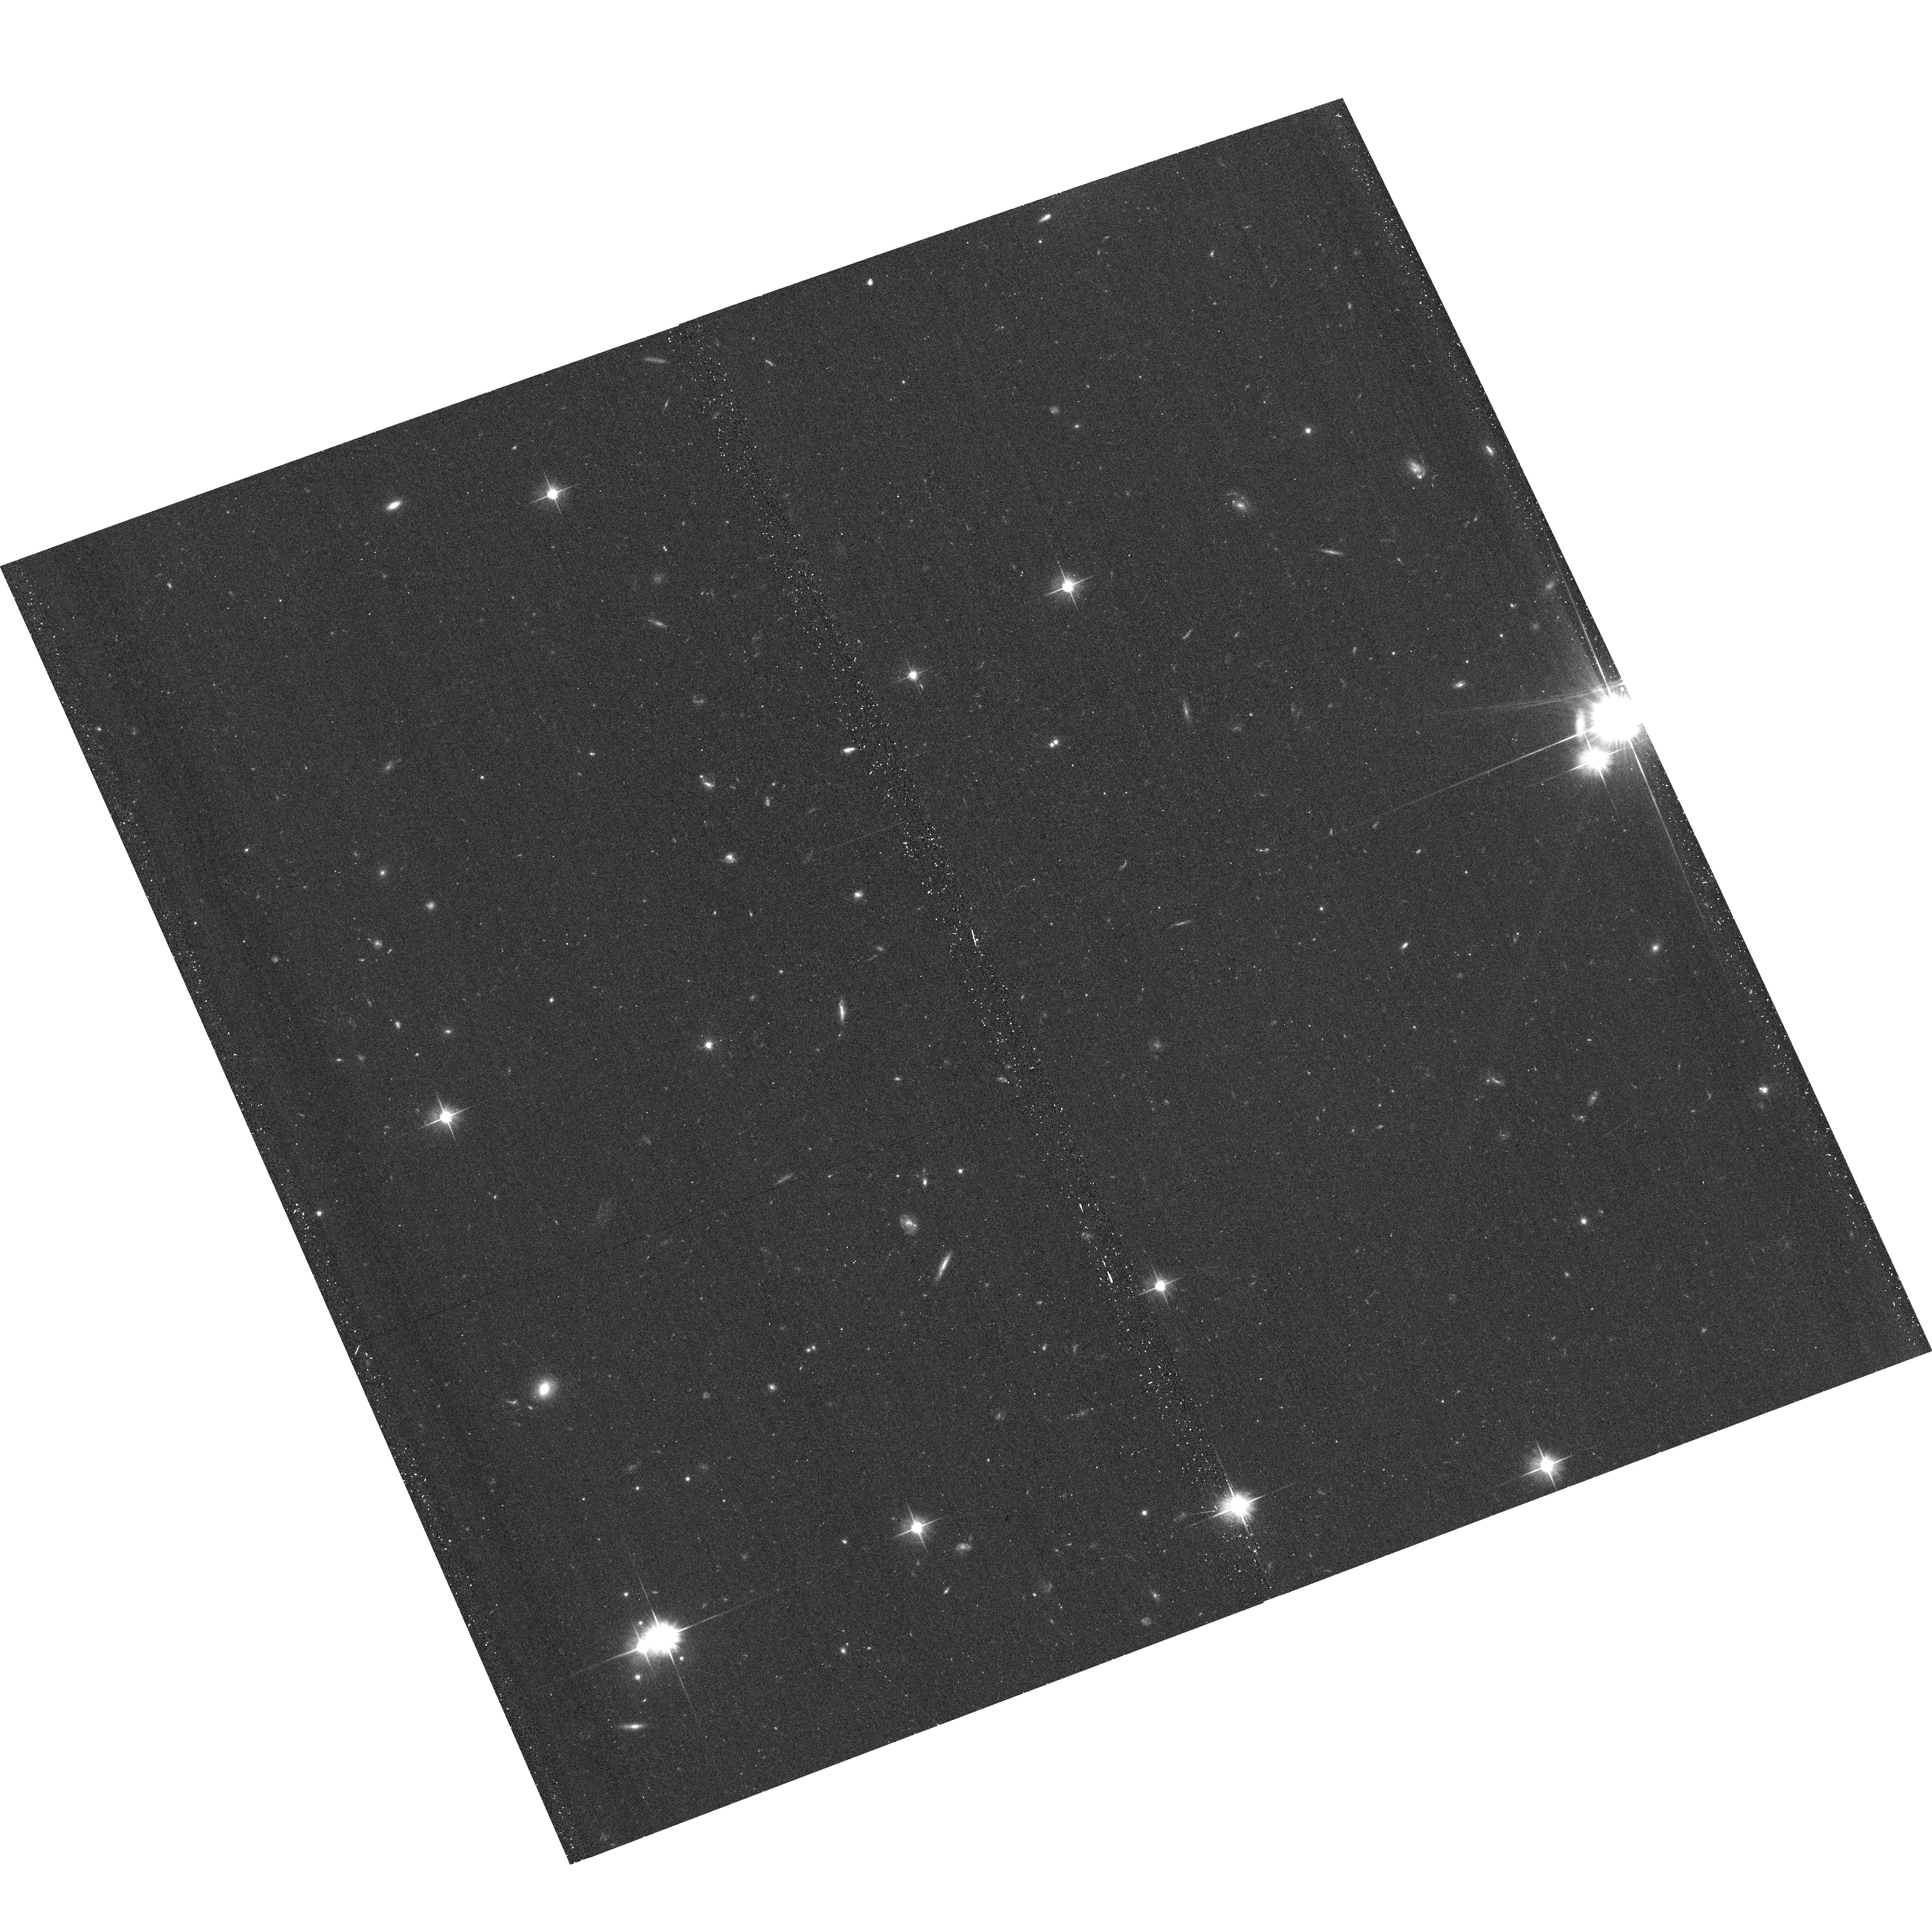
Target: NGC2403-HALO11
Instrument: ACS/WFC
Filter: F606W
Exposure: 14 min
Observation ID: hst_11613_29_acs_wfc_f606w_jb2p29

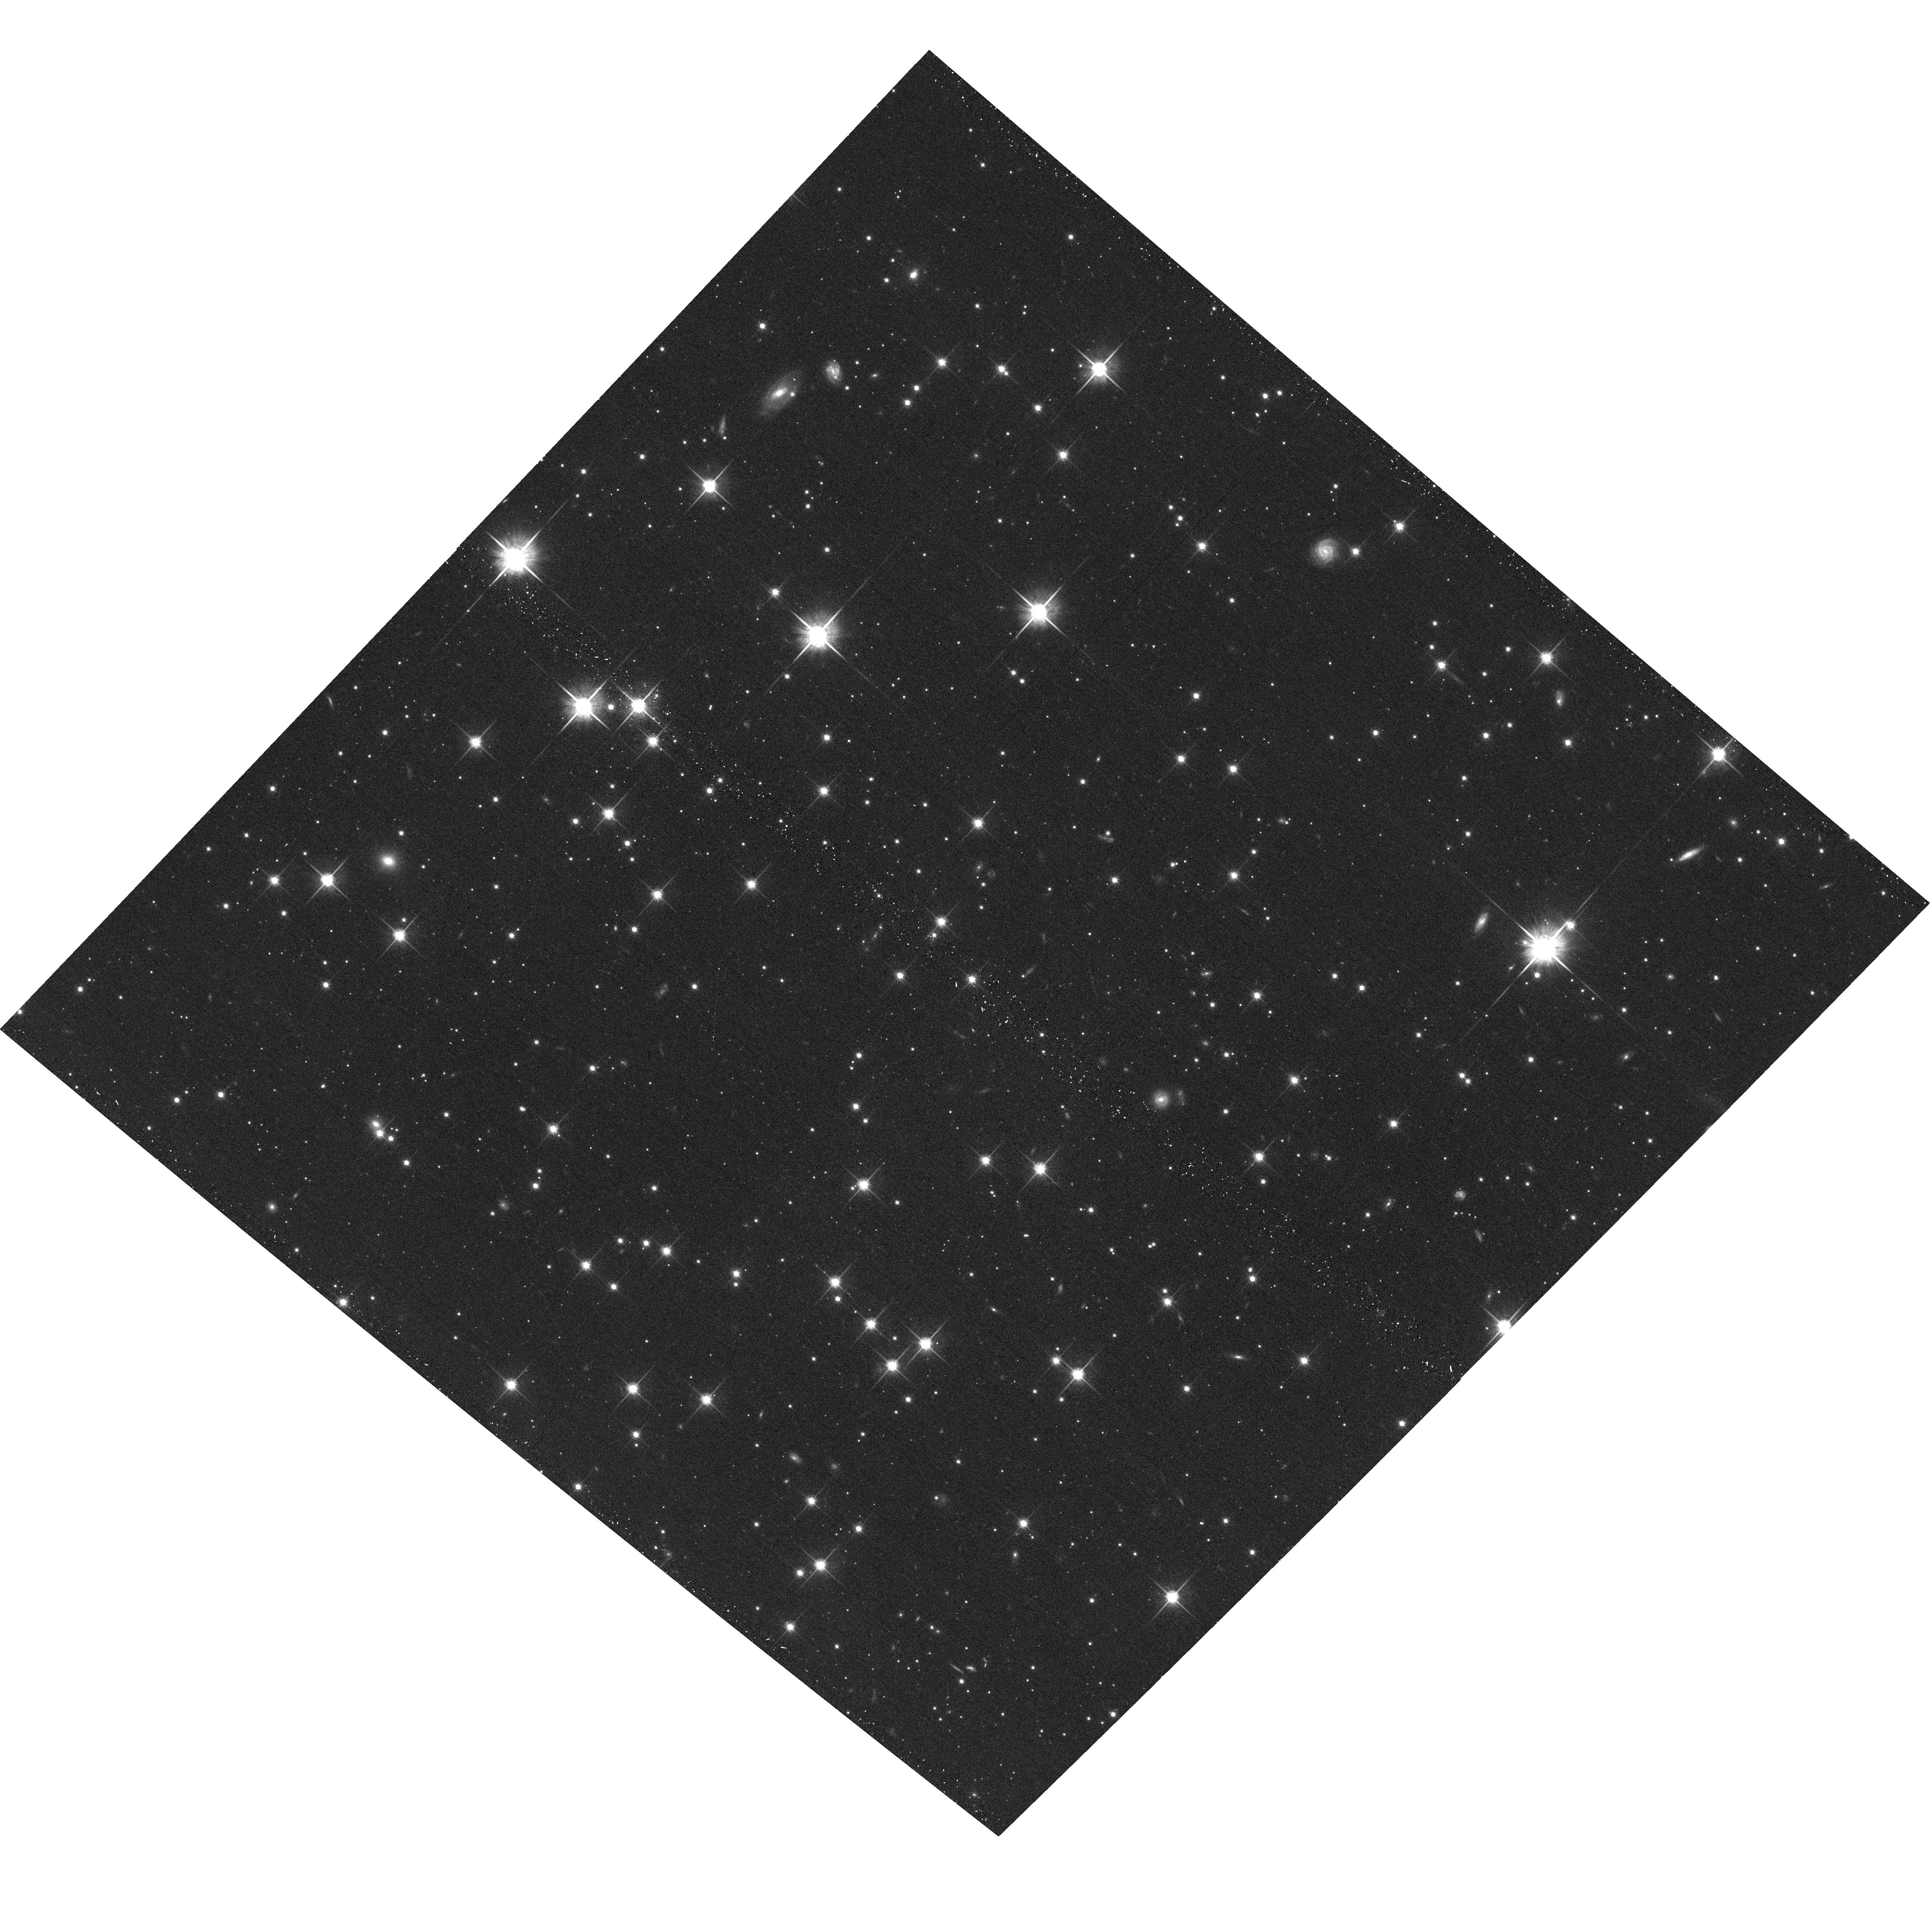
Target: NGC4945-HALO5
Instrument: ACS/WFC
Filter: F814W
Exposure: 11 min
Observation ID: hst_11613_57_acs_wfc_f814w_jb2p57

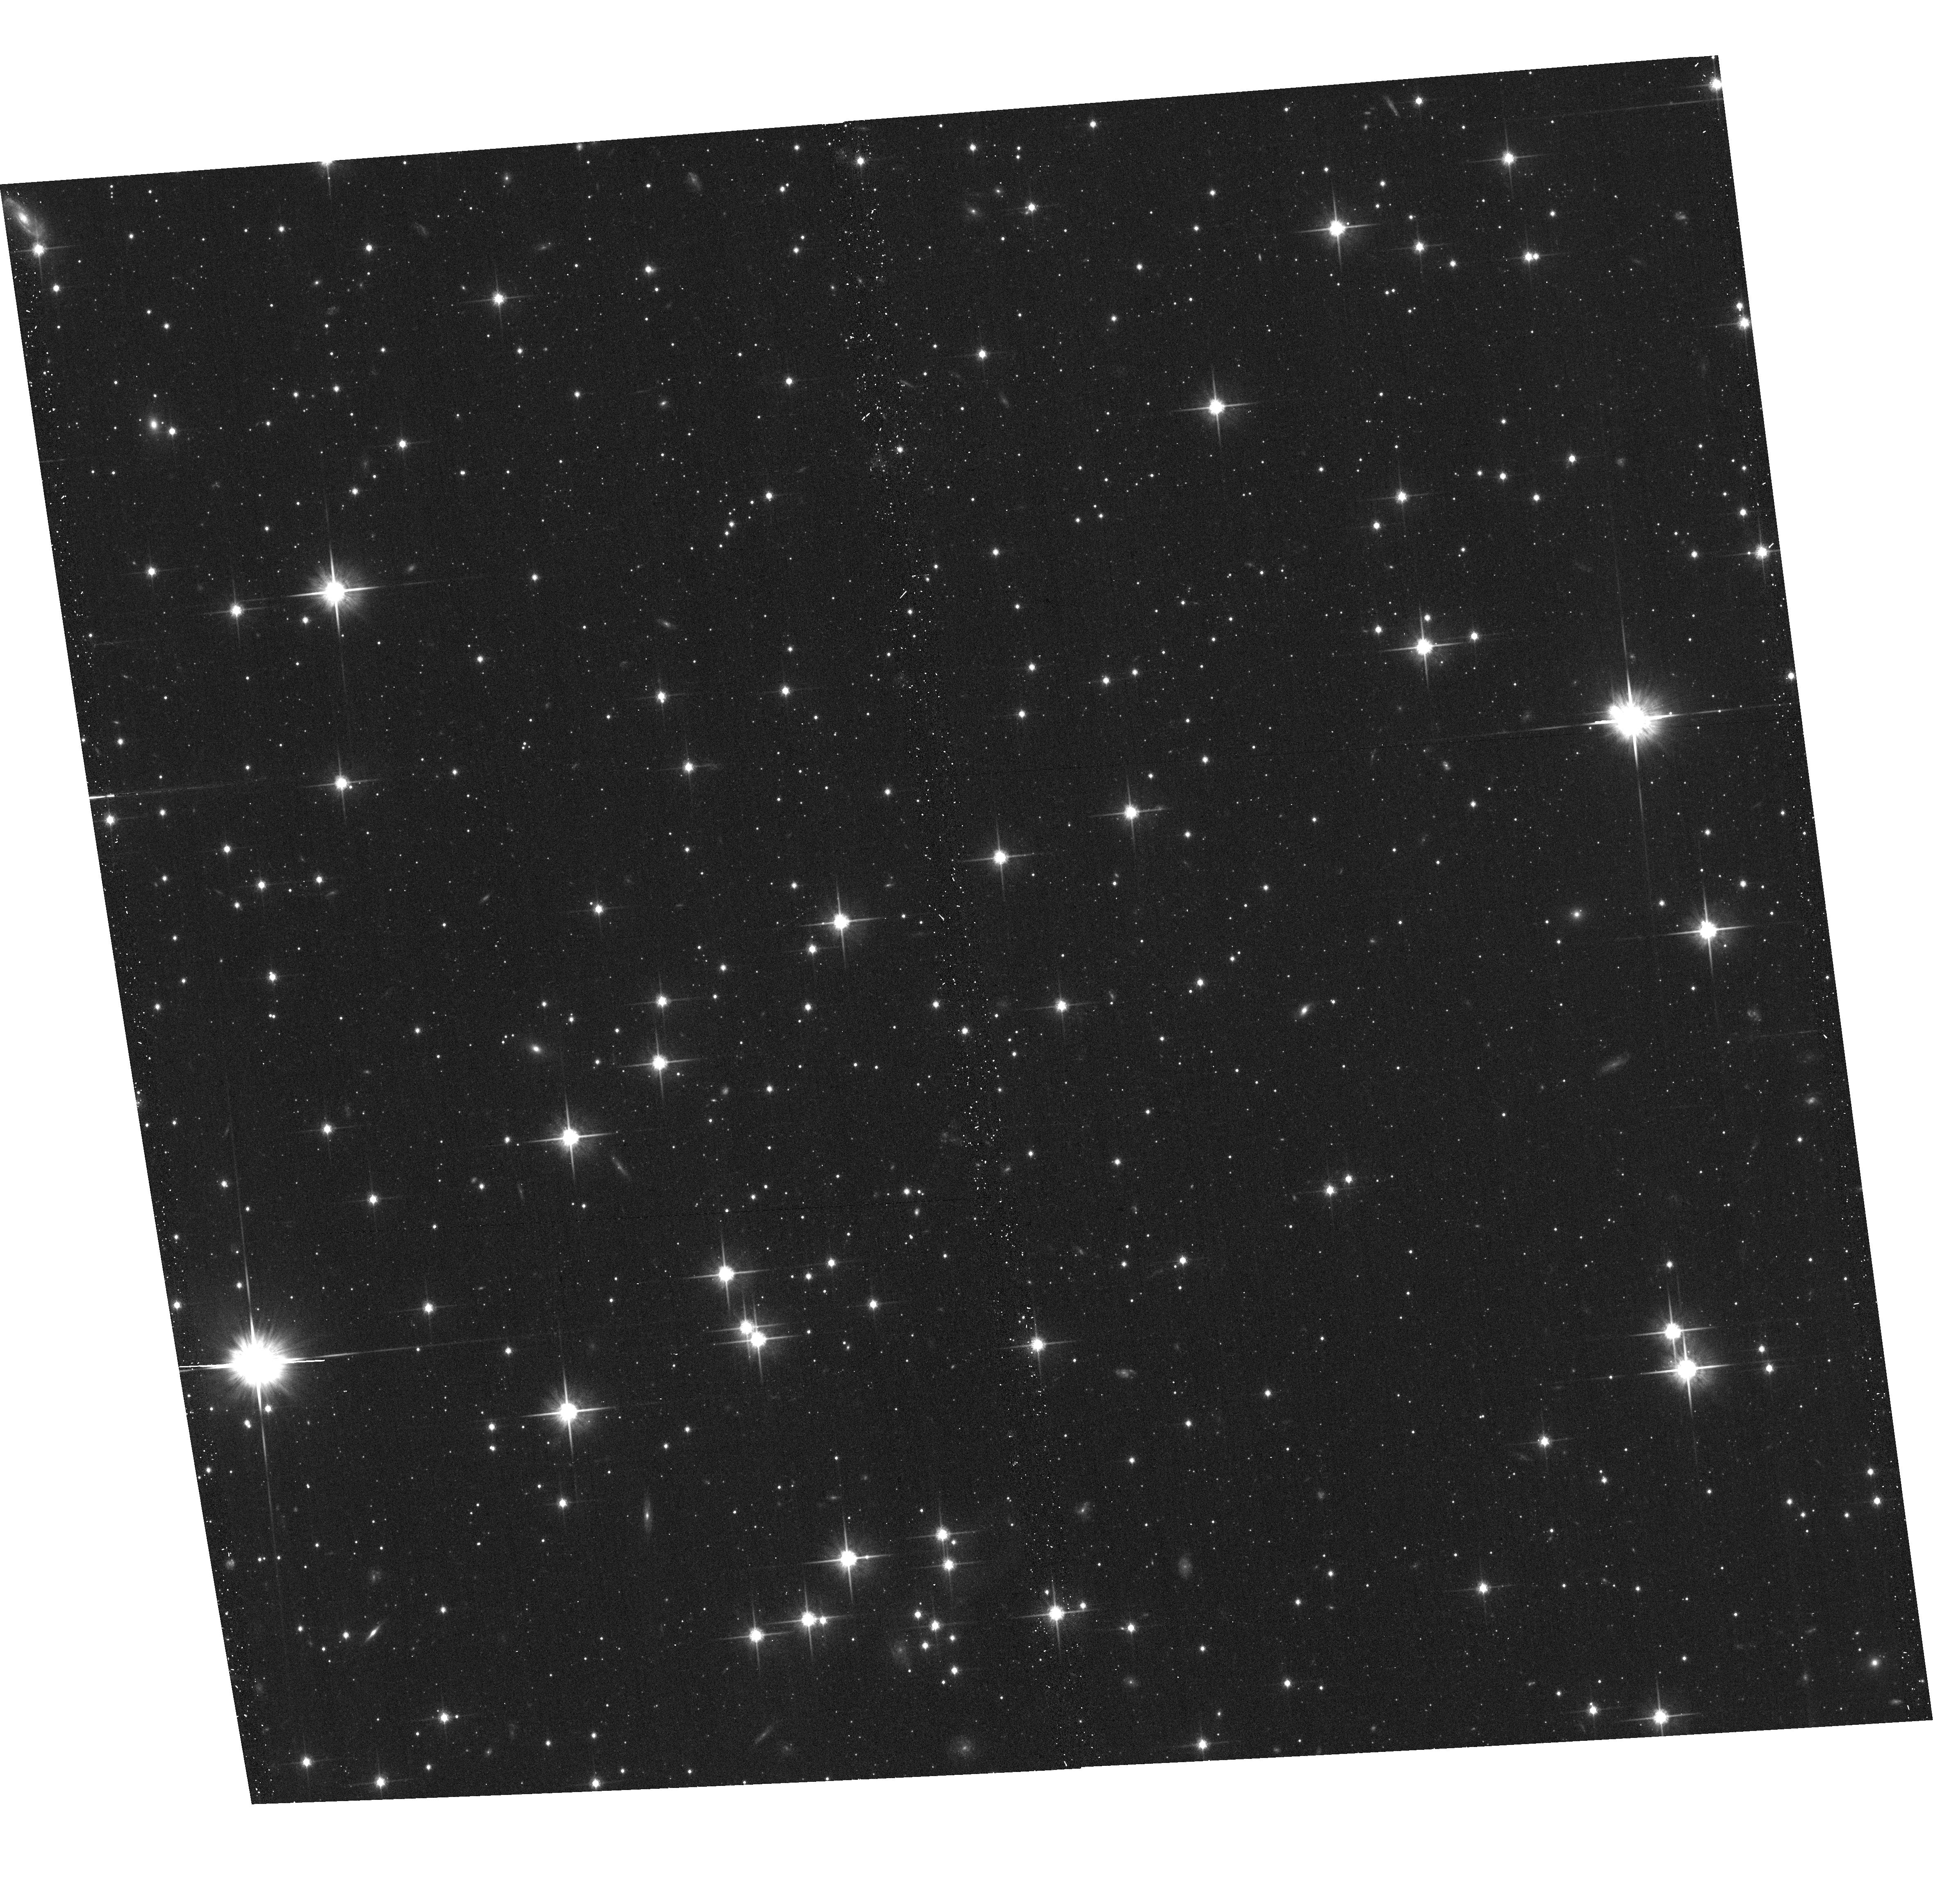
Target: NGC4945-HALO2
Instrument: ACS/WFC
Filter: F814W
Exposure: 11 min
Observation ID: hst_11613_54_acs_wfc_f814w_jb2p54

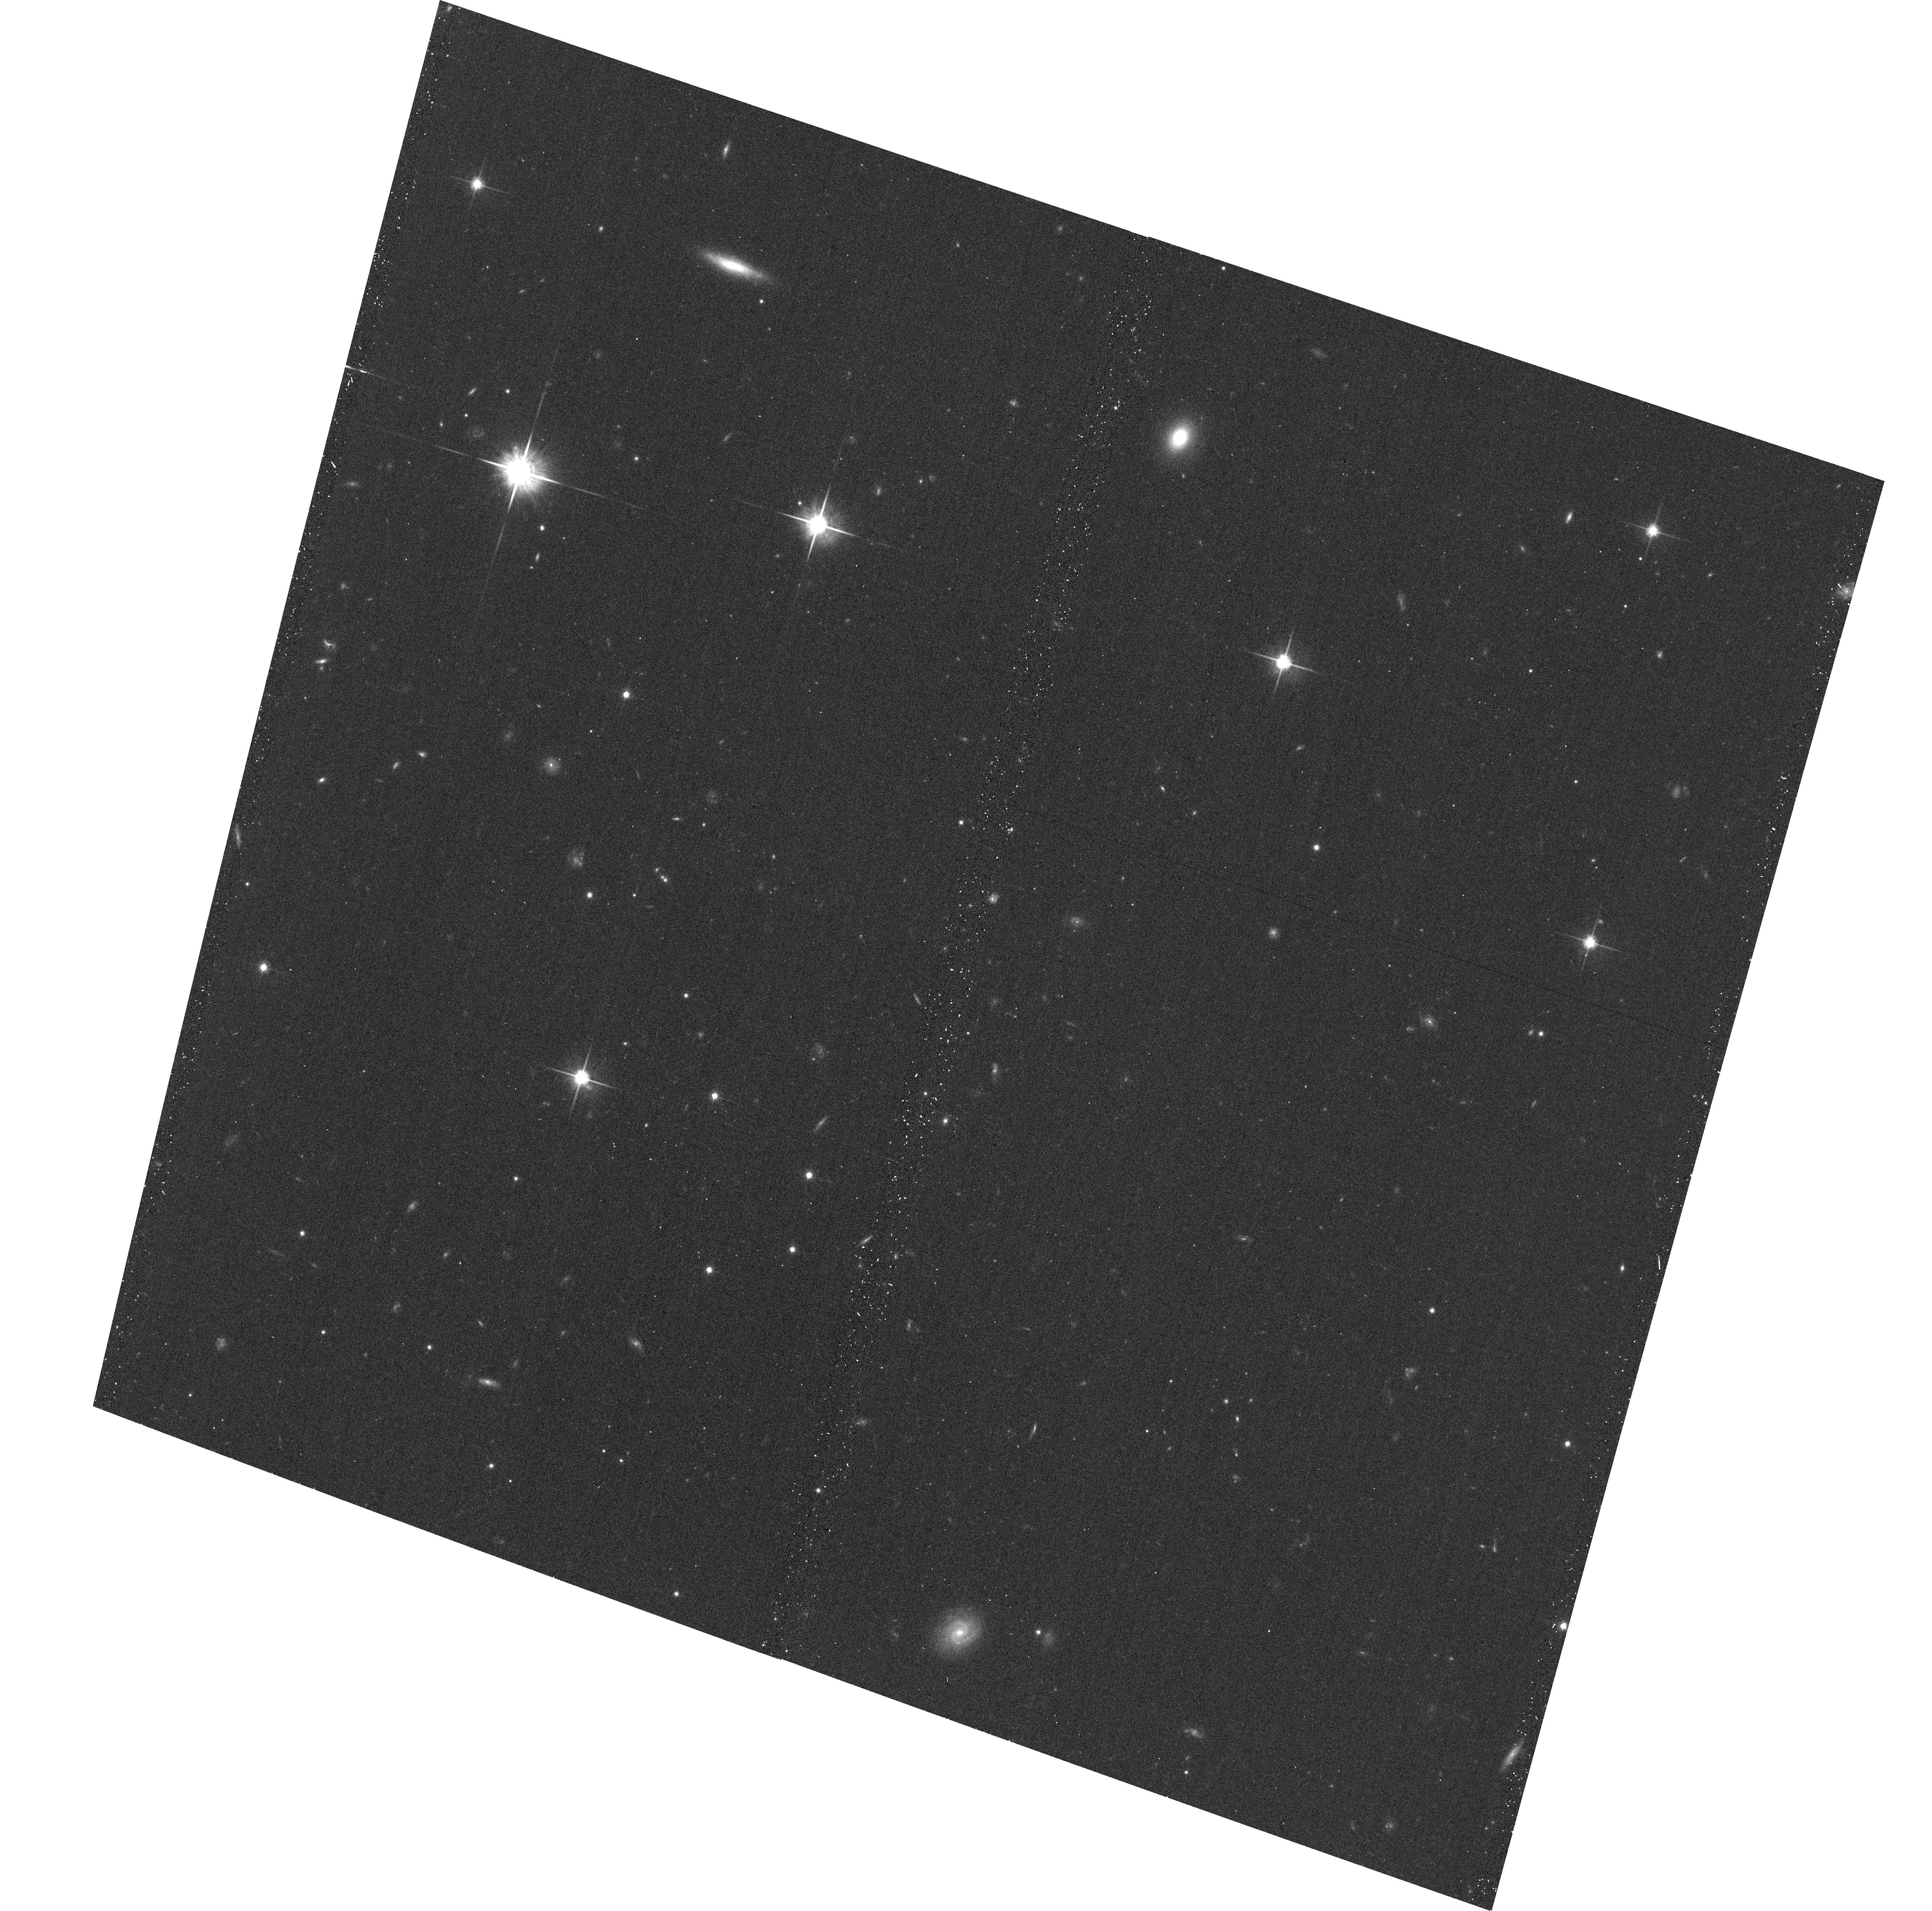
Target: NGC2403-HALO5
Instrument: ACS/WFC
Filter: F814W
Exposure: 12 min
Observation ID: hst_11613_26_acs_wfc_f814w_jb2p26

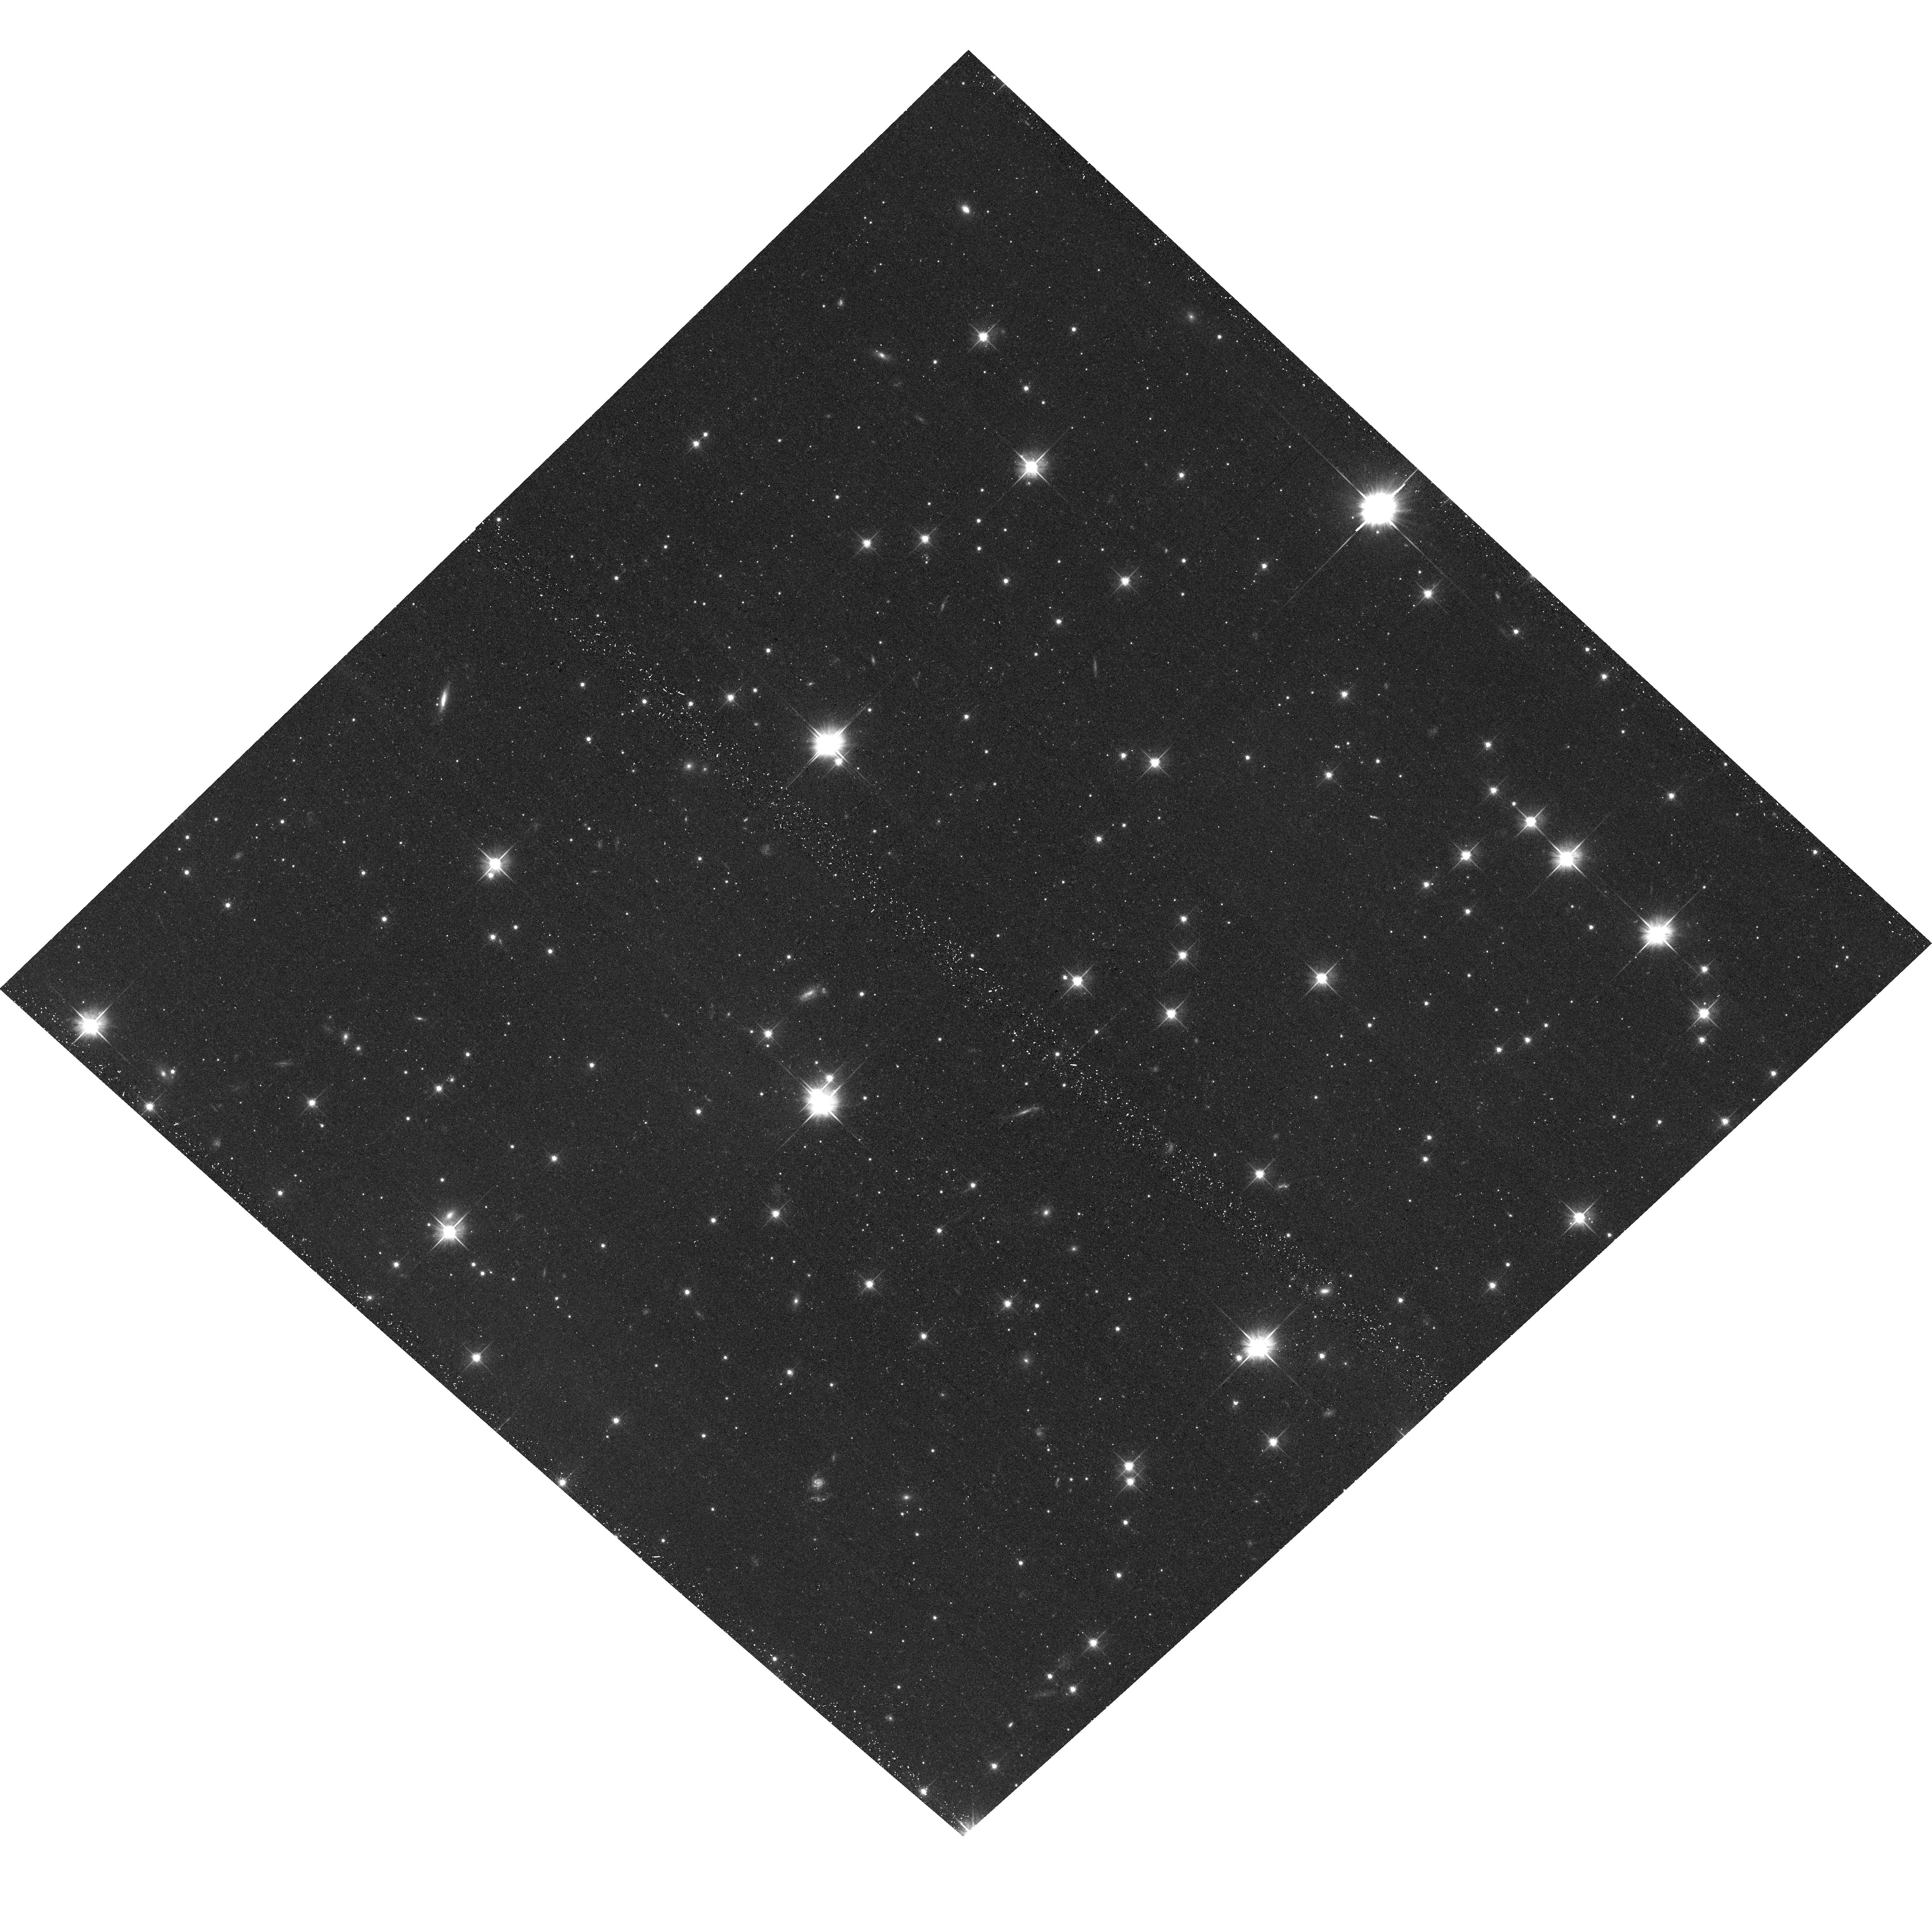
Target: NGC4945-HALO10
Instrument: ACS/WFC
Filter: F606W
Exposure: 13 min
Observation ID: hst_11613_62_acs_wfc_f606w_jb2p62

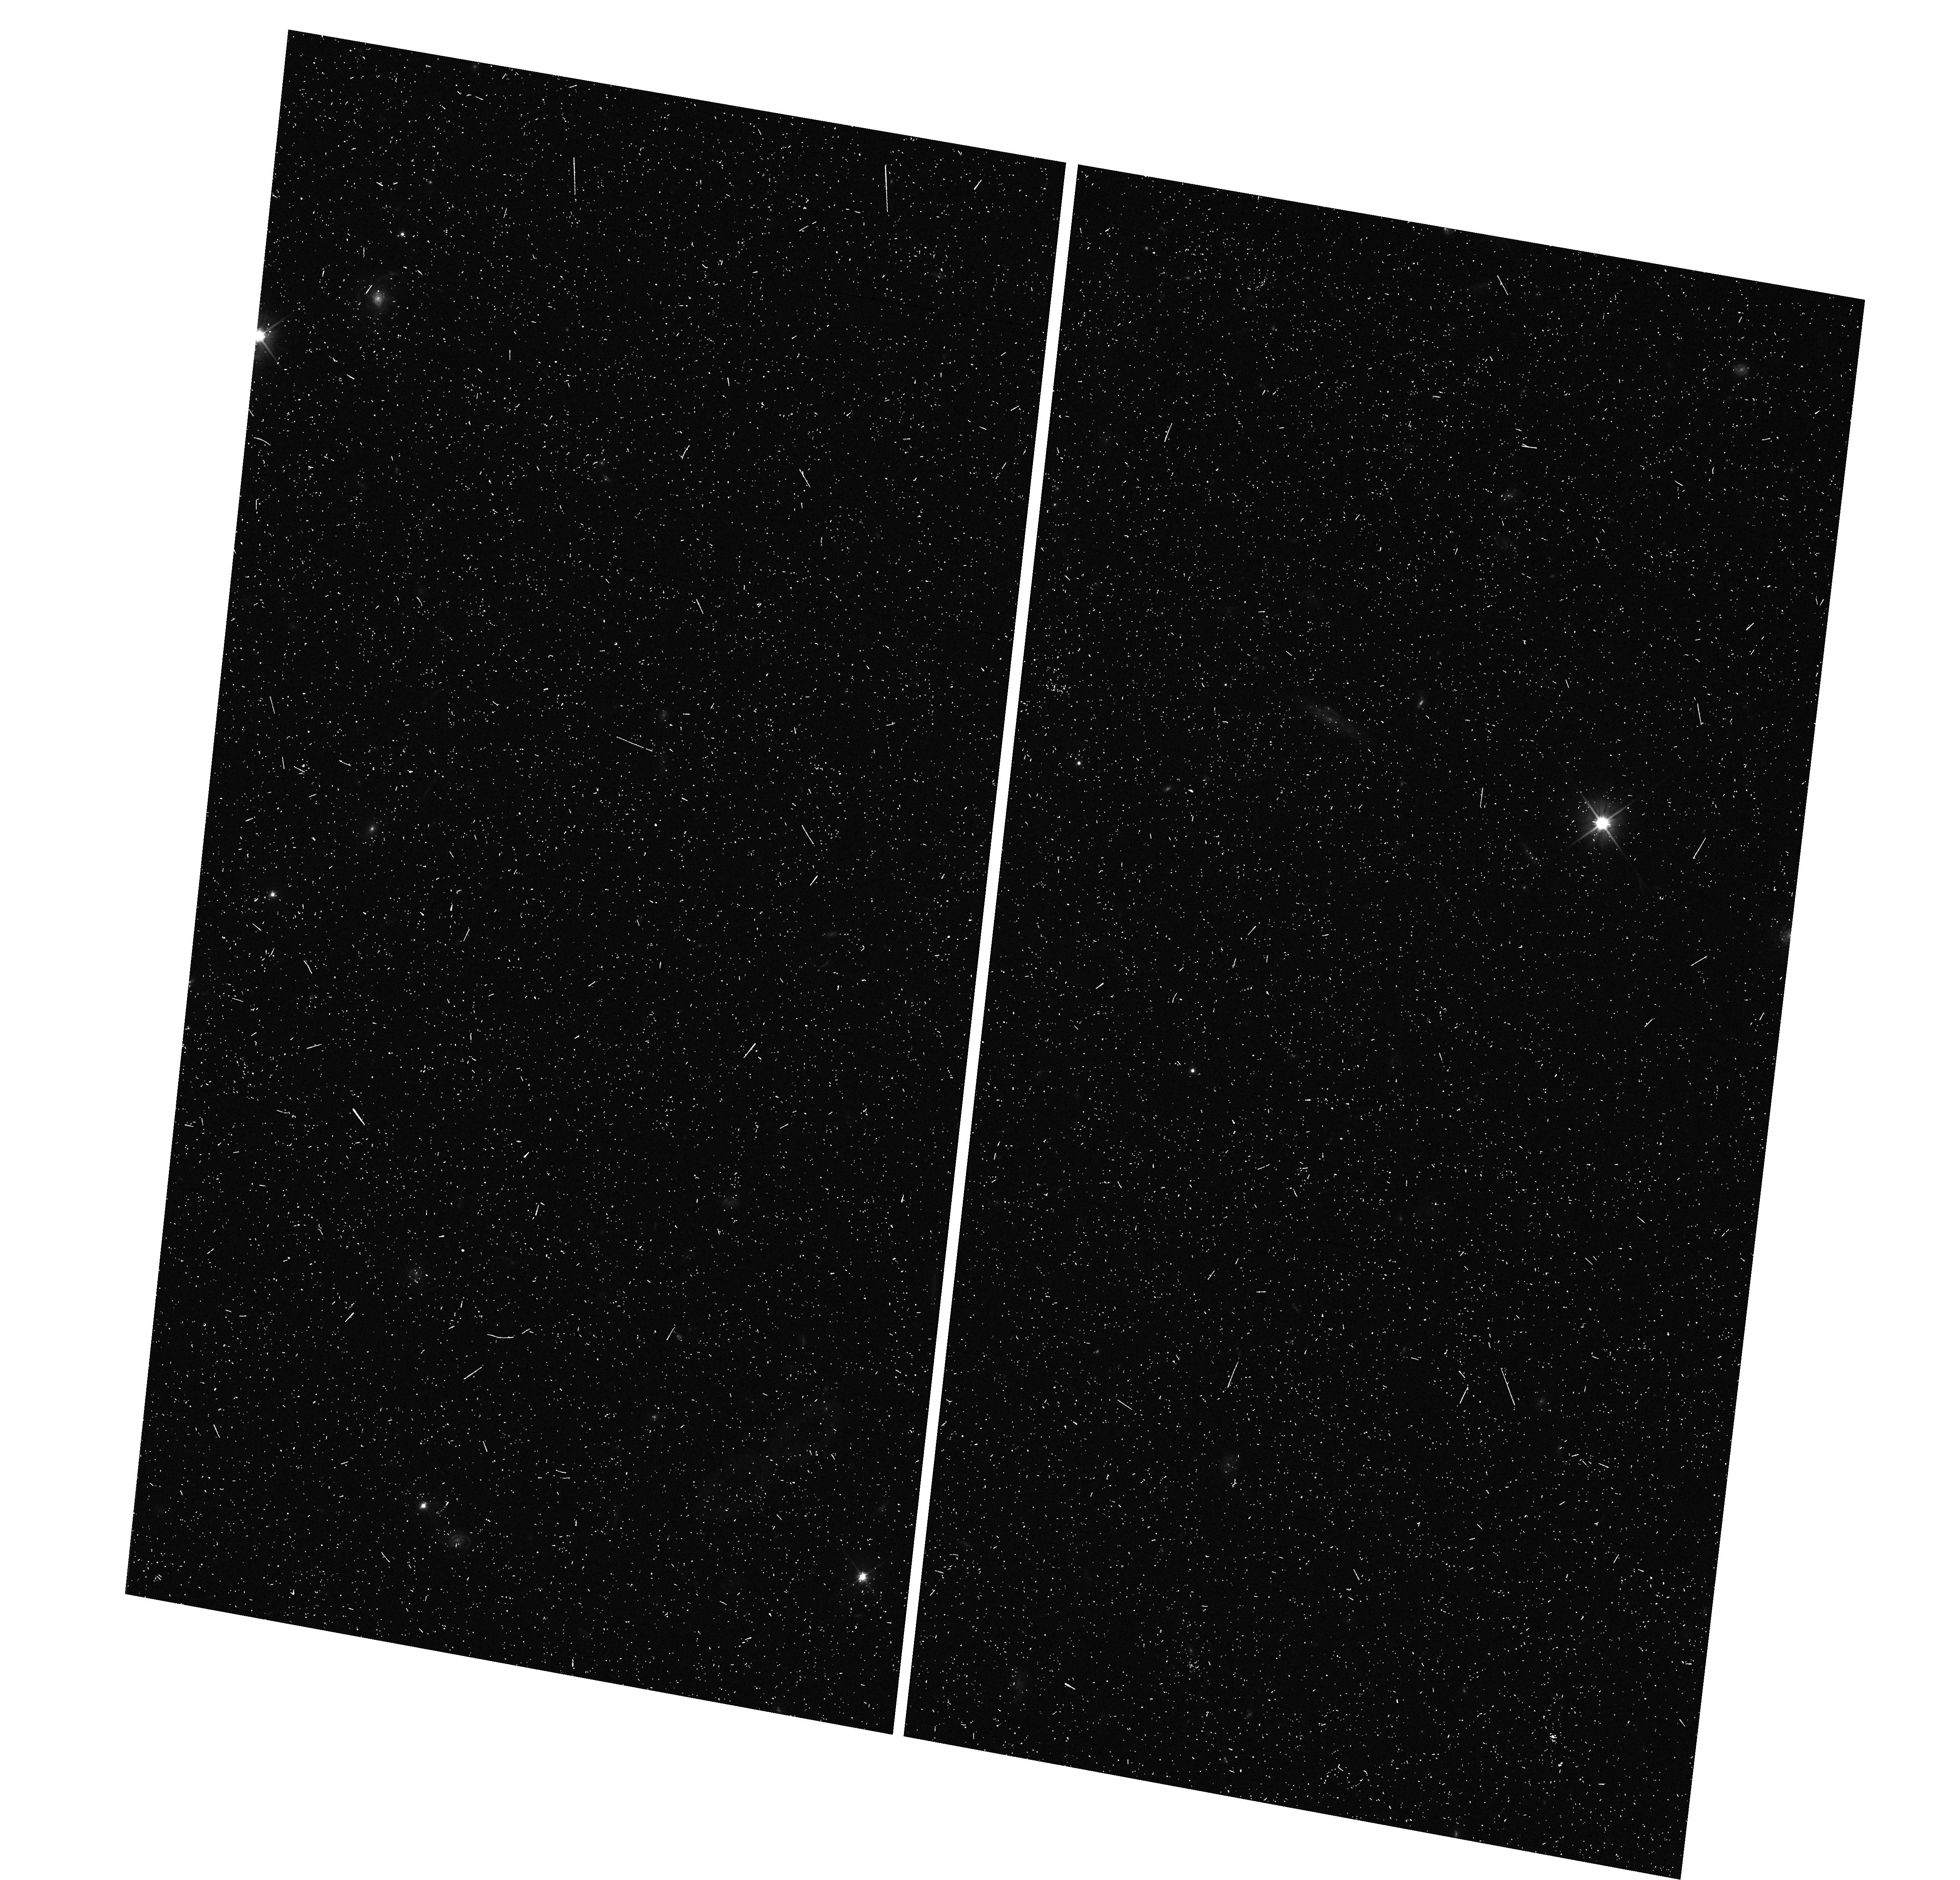
Target: field at RA 149.786°, Dec 69.205°
Instrument: WFC3/UVIS
Filter: F606W
Exposure: 12 min
Observation ID: hst_11613_31_wfc3_uvis_f606w_ib2p31

GHOSTS: Stellar Outskirts of Massive Spiral Galaxies (PI: de Jong, Roelof S.)

We propose to continue our highly successful GHOSTS HST survey of the resolved stellar populations of nearby, massive disk galaxies using SNAPs. These observations provide star counts and color-magnitude diagrams 2-3 magnitudes below the tip of the Red Giant Branch of the outer disk and halo of each galaxy. We will measure the metallicity distribution functions and stellar density profiles from star counts down to very low average surface brightnesses, equivalent to ~32 V-mag per square arcsec. This proposal will substantially improve our unique sampling of galaxy outskirts. Our targets cover a range in galaxy mass, luminosity, inclination, and morphology. As function of these galaxy properties this survey provides: - the most extensive, systematic measurement of radial light profiles and axial ratios of the diffuse stellar halos and outer disks of spiral galaxies; - a comprehensive analysis of halo metallicity distributions as function of galaxy type and position within the galaxy; - an unprecedented study of the stellar metallicity and age distribution in the outer disk regions where the disk truncations occur; - the first comparative study of globular clusters and their field stellar populations. We will use these fossil records of the galaxy assembly process to test halo formation models within the hierarchical galaxy formation scheme.